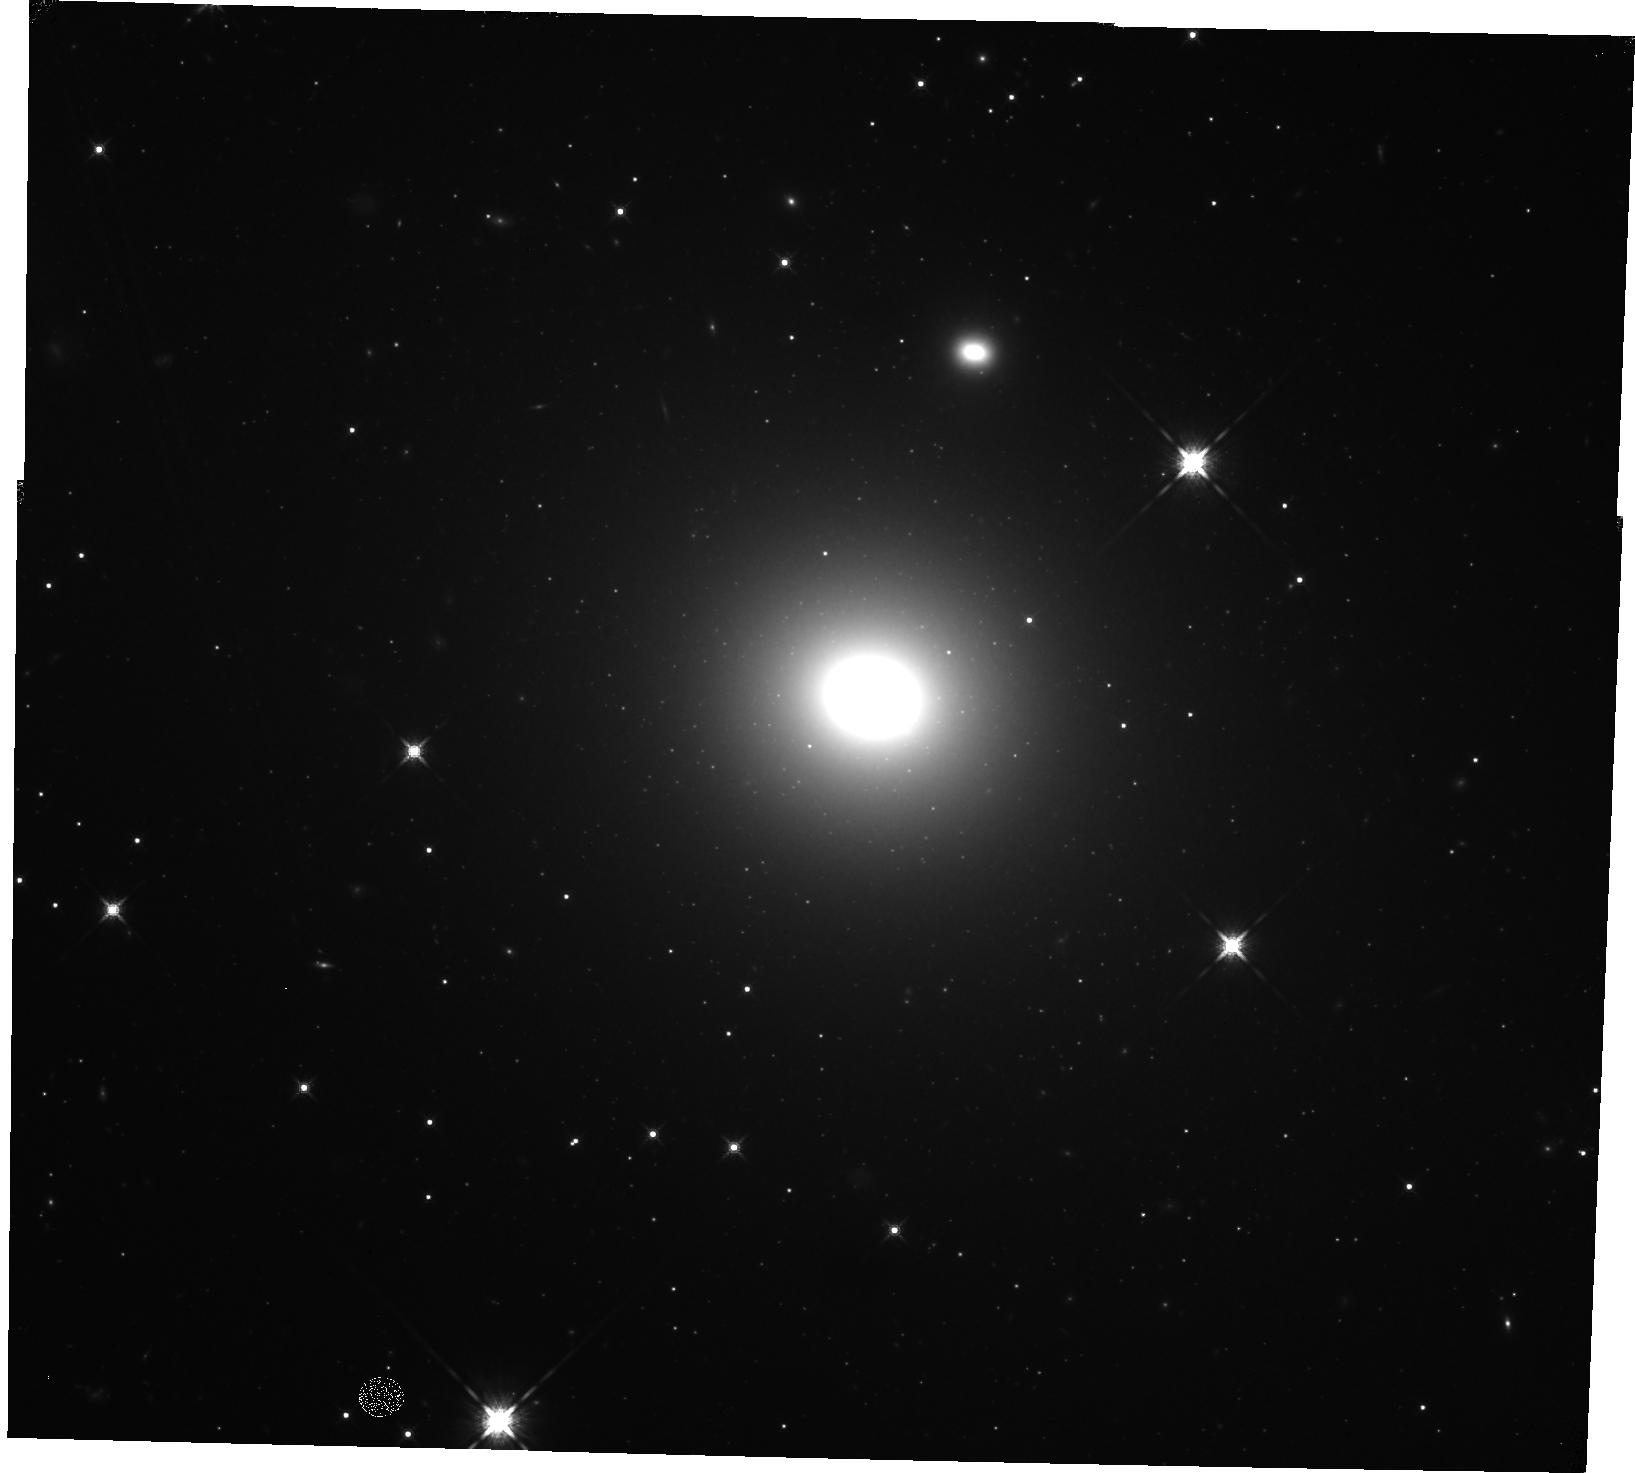
Target: NGC-3258
Instrument: WFC3/IR
Filter: F160W
Exposure: 23 min
Observation ID: hst_14920_01_wfc3_ir_f160w_ideo01

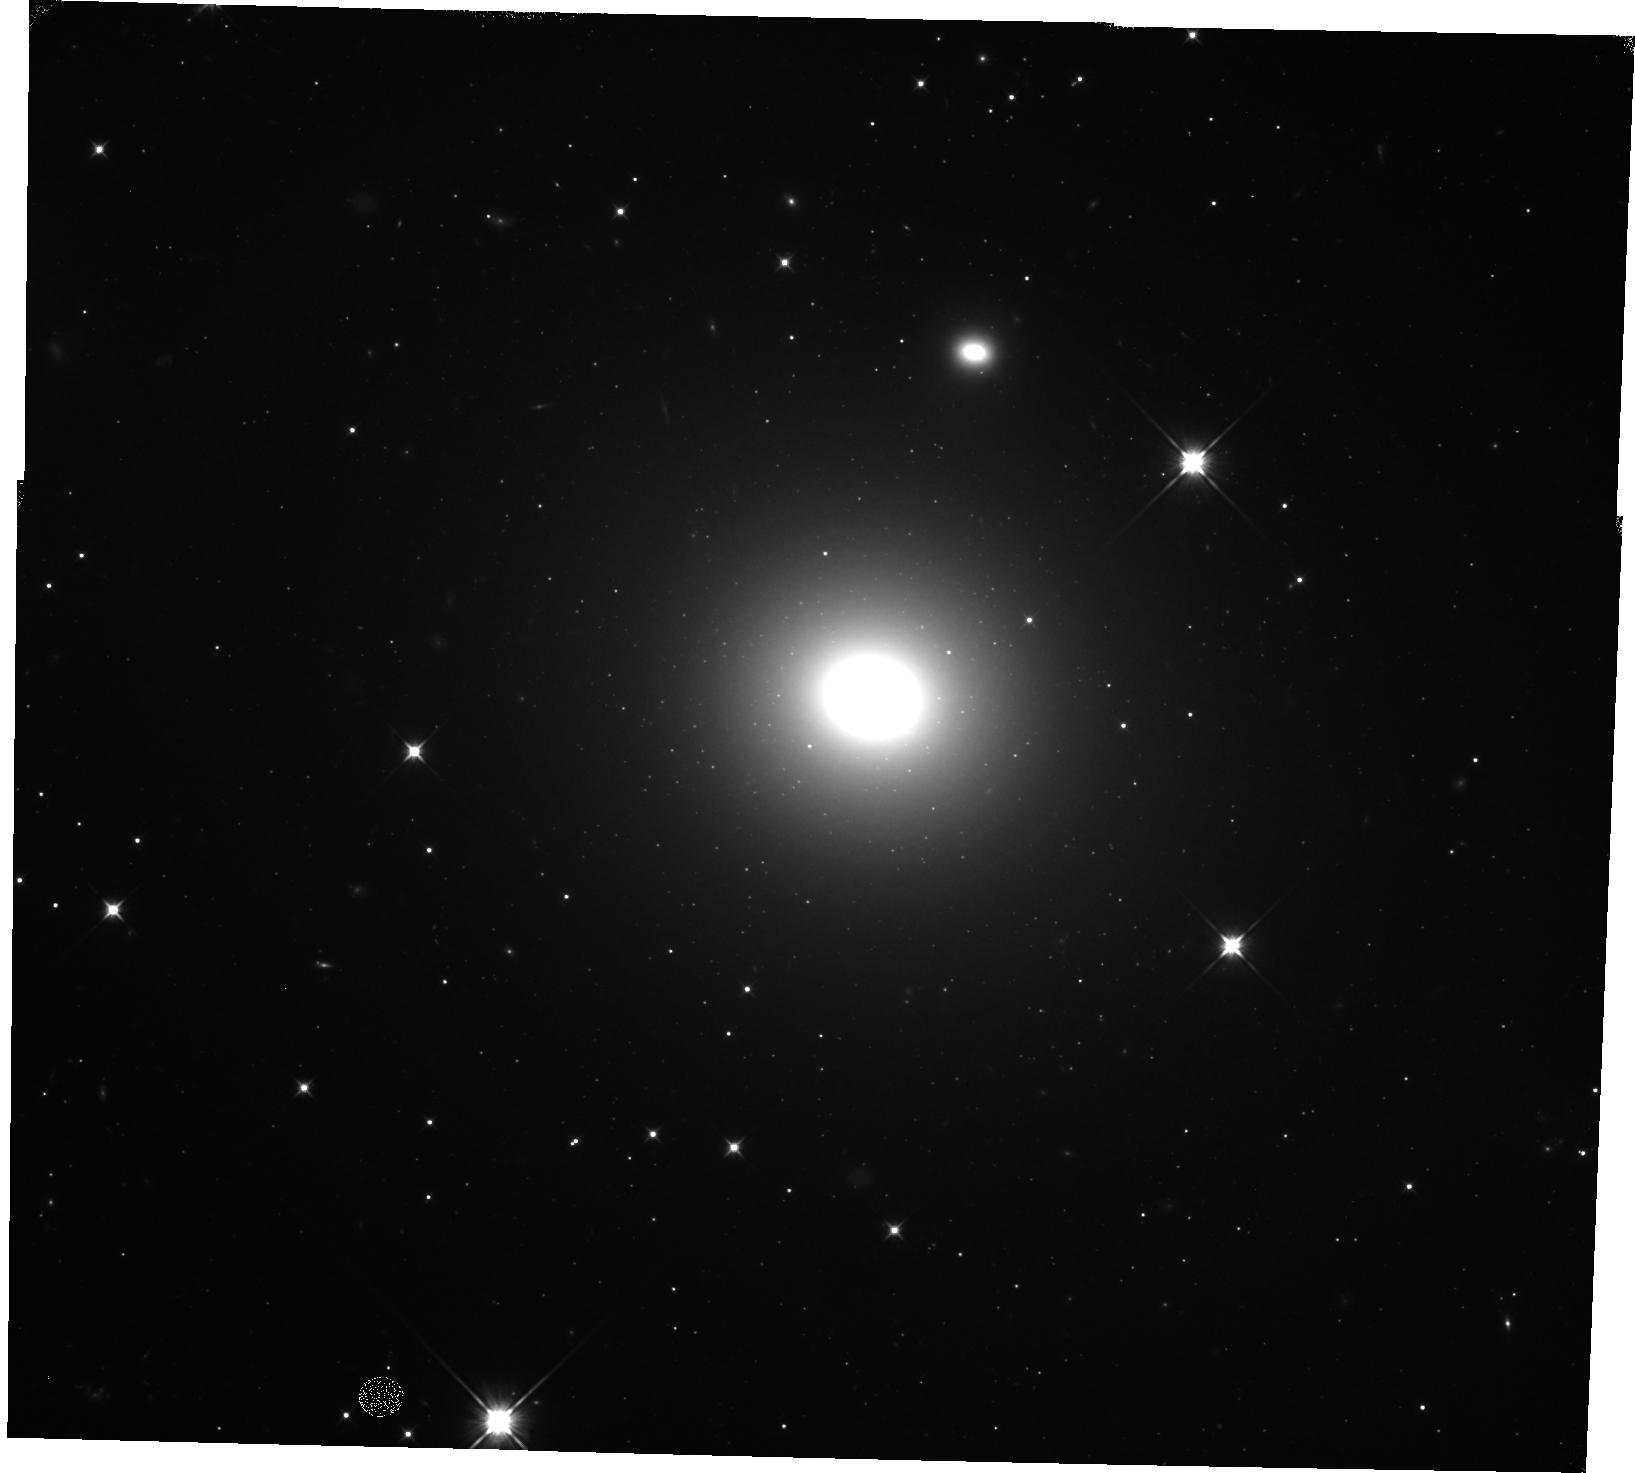
Target: NGC-3258
Instrument: WFC3/IR
Filter: F110W
Exposure: 18 min
Observation ID: hst_14920_01_wfc3_ir_f110w_ideo01

Precision Measurement of the Black Hole Mass in NGC 3258 (PI: Boizelle, Benjamin)

We have obtained ALMA CO(2-1) observations of a sample of early-type galaxies which reveal circumnuclear molecular disks with rotation-dominated kinematics. Three show central velocity upturns that indicate the gravitational influence of a supermassive black hole (BH). Of these, the galaxy NGC 3258 shows the strongest velocity upturn and is the best known candidate for a highly accurate BH mass measurement from CO kinematics. However, the presence of highly opaque dust that accompanies the molecular gas introduces large uncertainties in the inner slope of the stellar surface brightness profile when using archival ACS/WFC optical images. When modeling the dynamics of this molecular disk, uncertainties in the inner stellar mass profile (due to dust extinction) introduce the primary (~10%) source of uncertainty in the BH mass. Upcoming higher-resolution ALMA observations of NGC 3258 will allow for a gas-dynamical BH mass measurement of unprecedented statistical accuracy, and our goal with these new data is to measure the BH mass with a total uncertainty of only a few percent. To reduce the systematic modeling uncertainties associated with an optically opaque central disk, we request a single orbit for WFC3/IR imaging of NGC 3258 to measure its near-IR surface brightness profile. These HST near-IR observations along with archival ACS/WFC images will allow us to model the dust extinction and recover the galaxy's intrinsic stellar mass profile. Together with our ALMA observations, these WFC3/IR images will produce possibly the most accurate BH mass measurements for any early-type galaxy to date.